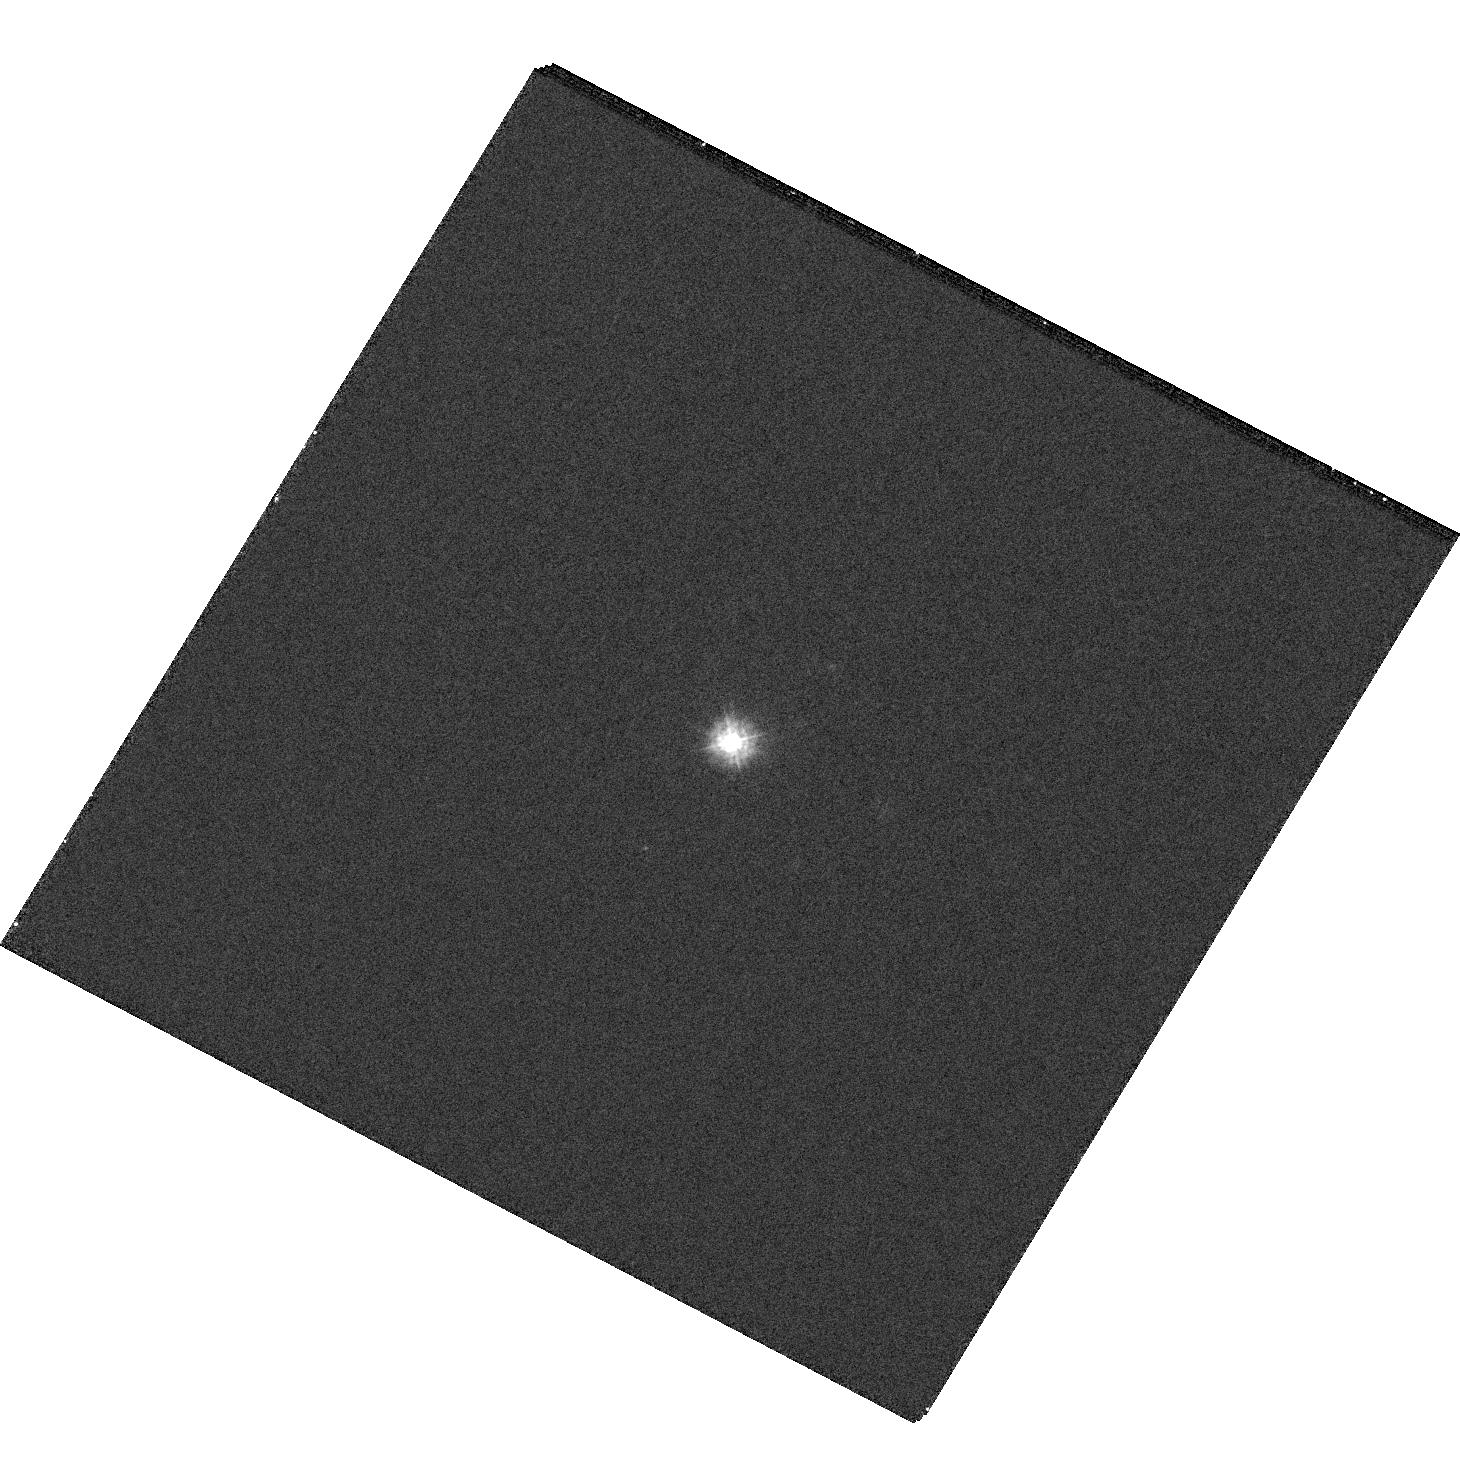
Target: HE1011-0403
Instrument: WFC3/UVIS
Filter: F225W
Exposure: 12 min
Observation ID: hst_16173_31_wfc3_uvis_f225w_iedn31

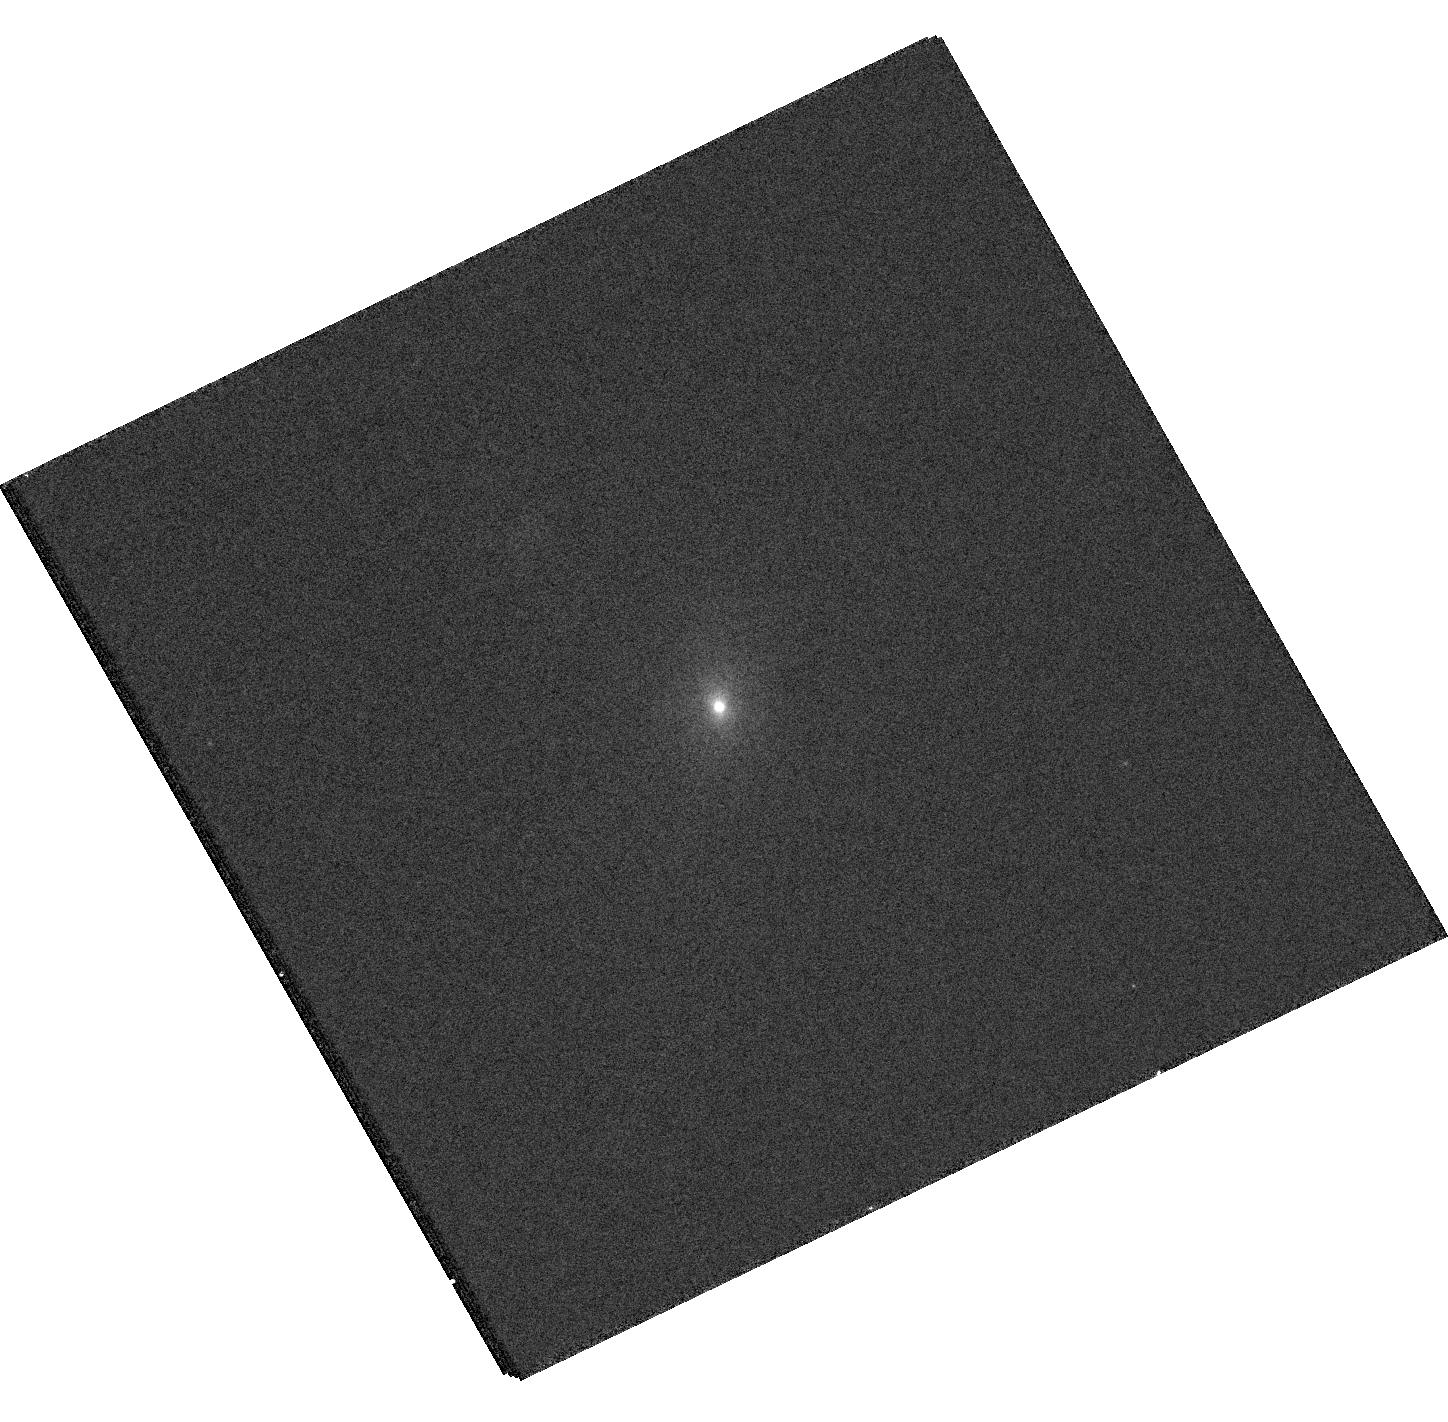
Target: HE0203-0031
Instrument: WFC3/UVIS
Filter: F336W
Exposure: 12 min
Observation ID: hst_16173_06_wfc3_uvis_f336w_iedn06

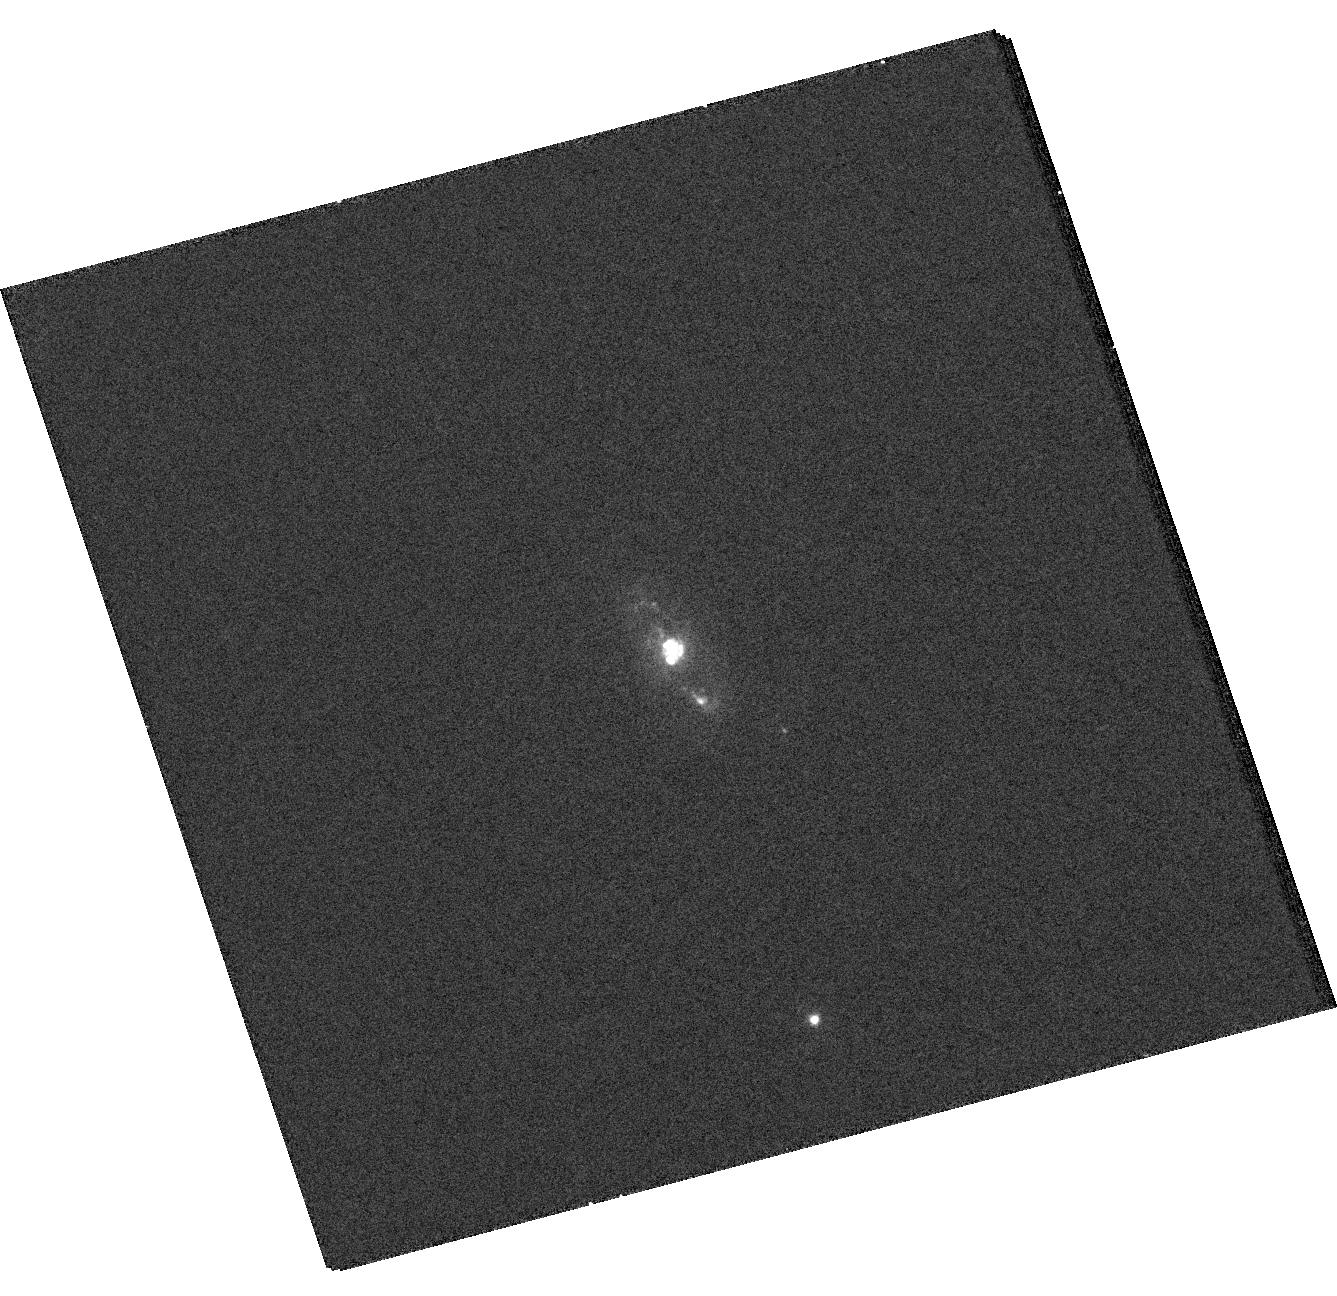
Target: HE0114-0015
Instrument: WFC3/UVIS
Filter: F336W
Exposure: 12 min
Observation ID: hst_16173_04_wfc3_uvis_f336w_iedn04

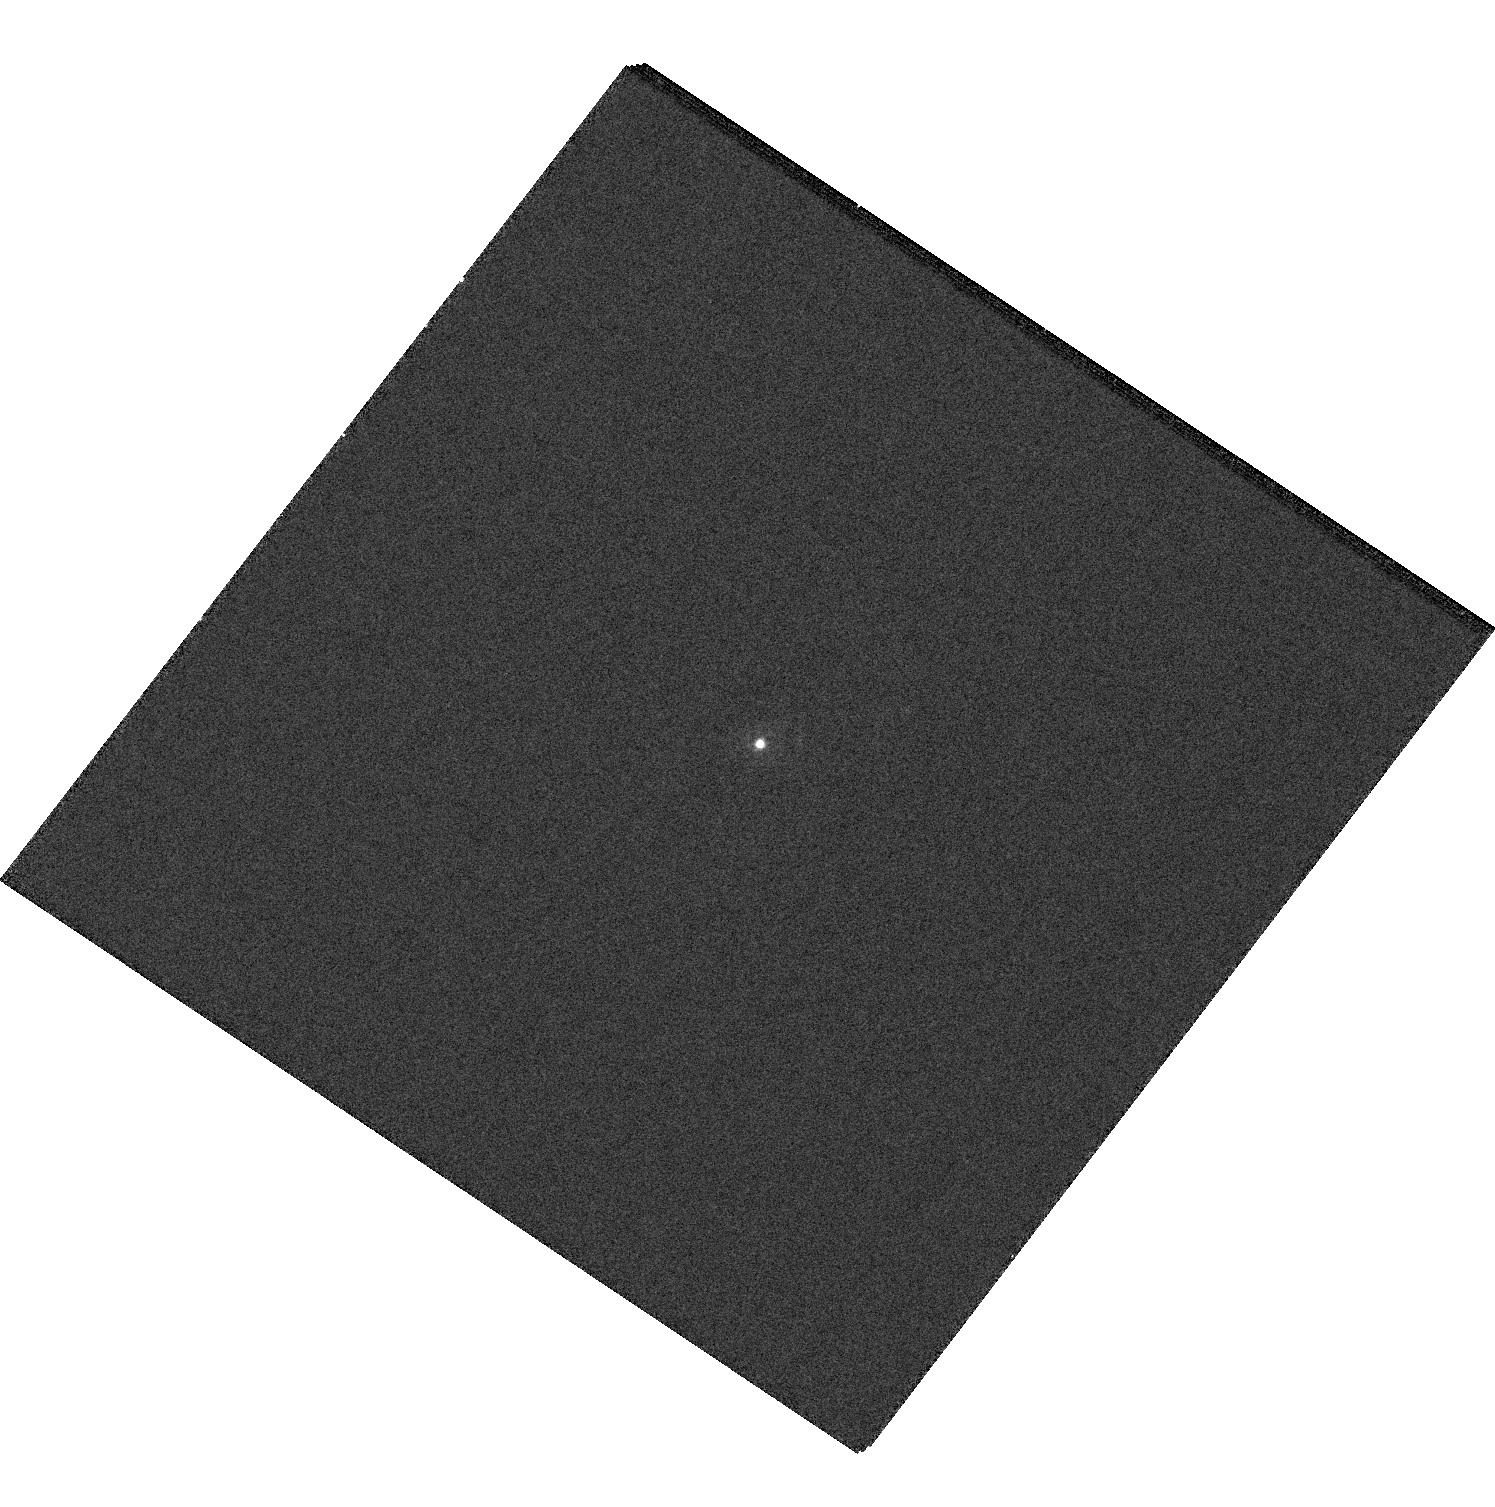
Target: HE0853+0102
Instrument: WFC3/UVIS
Filter: F225W
Exposure: 12 min
Observation ID: hst_16173_17_wfc3_uvis_f225w_iedn17

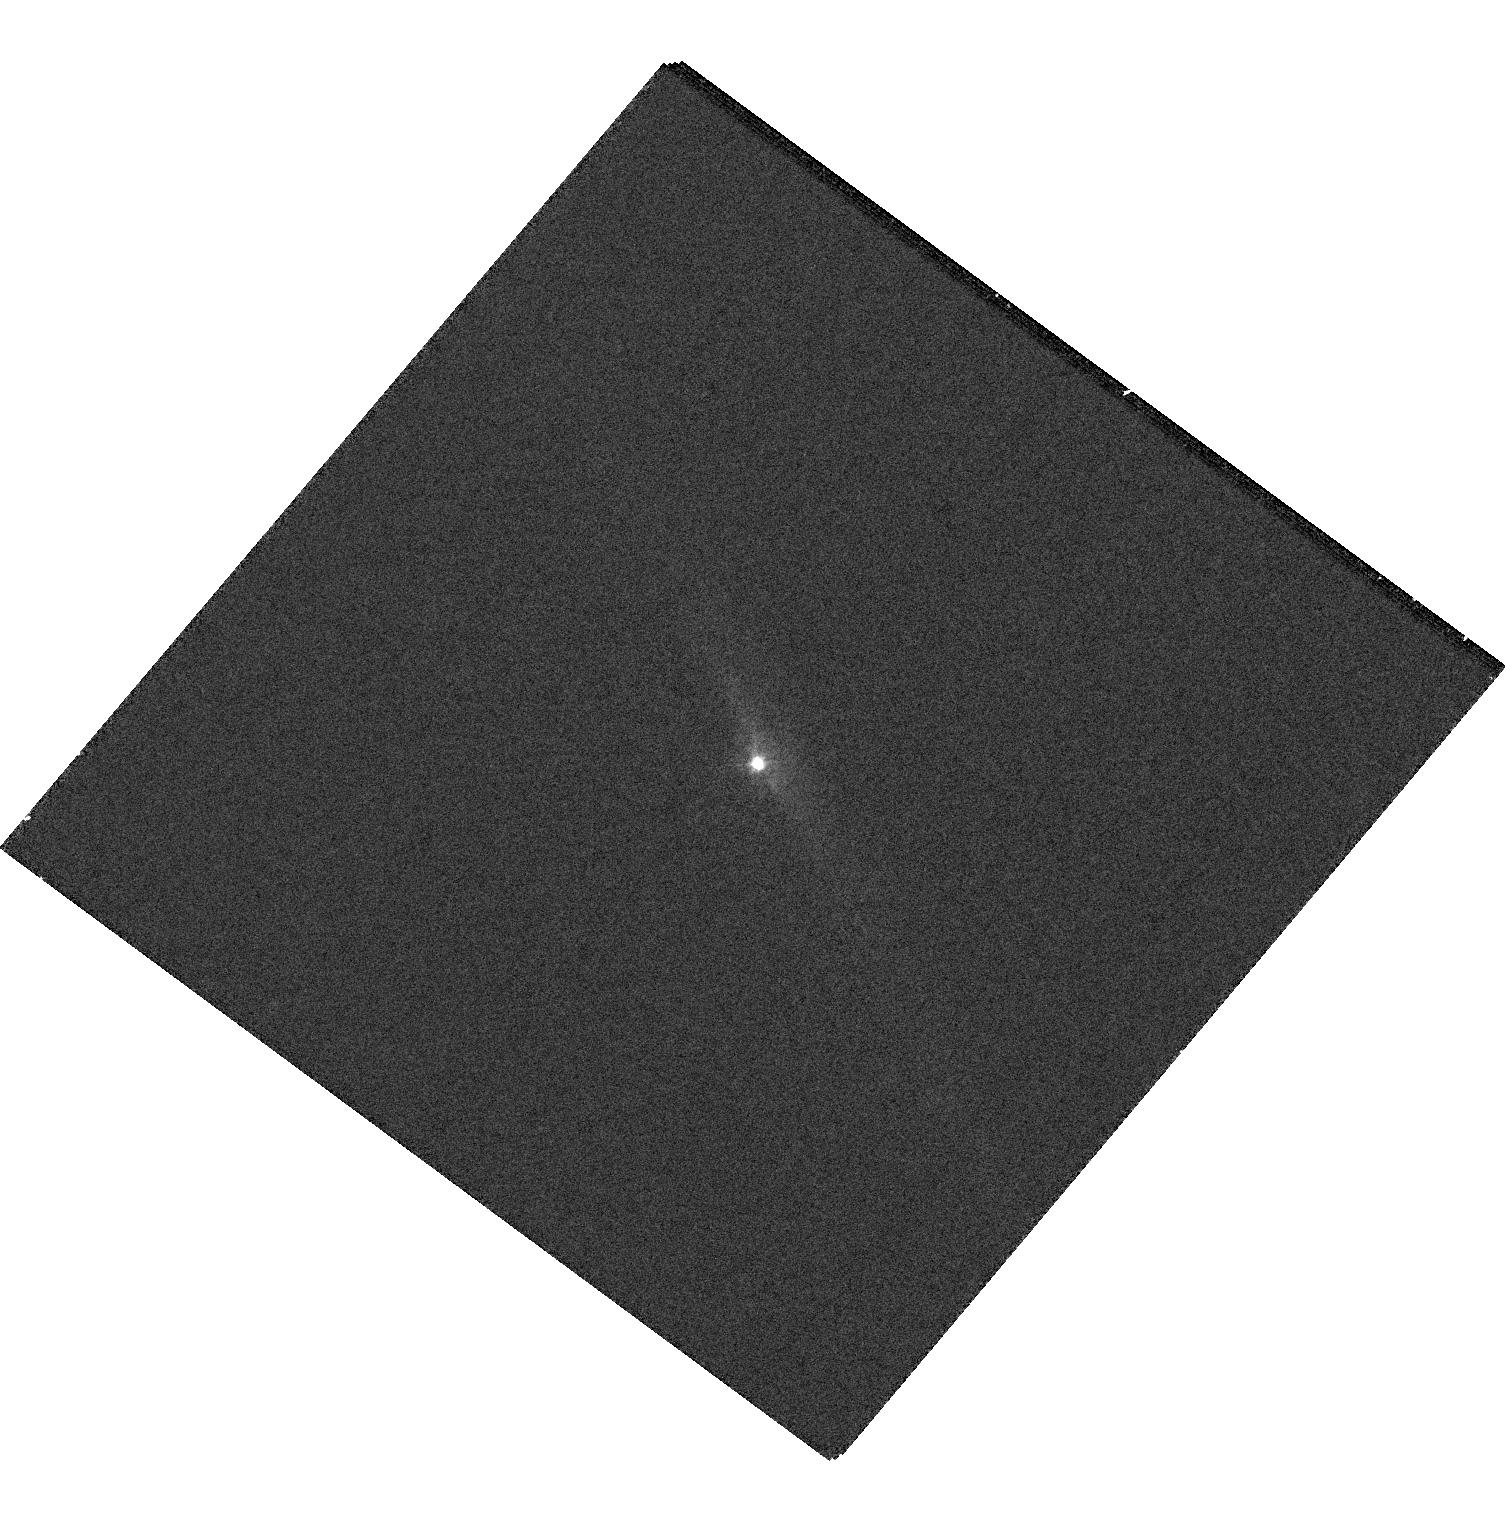
Target: HE1353-1917
Instrument: WFC3/UVIS
Filter: F336W
Exposure: 12 min
Observation ID: hst_16173_24_wfc3_uvis_f336w_iedn24

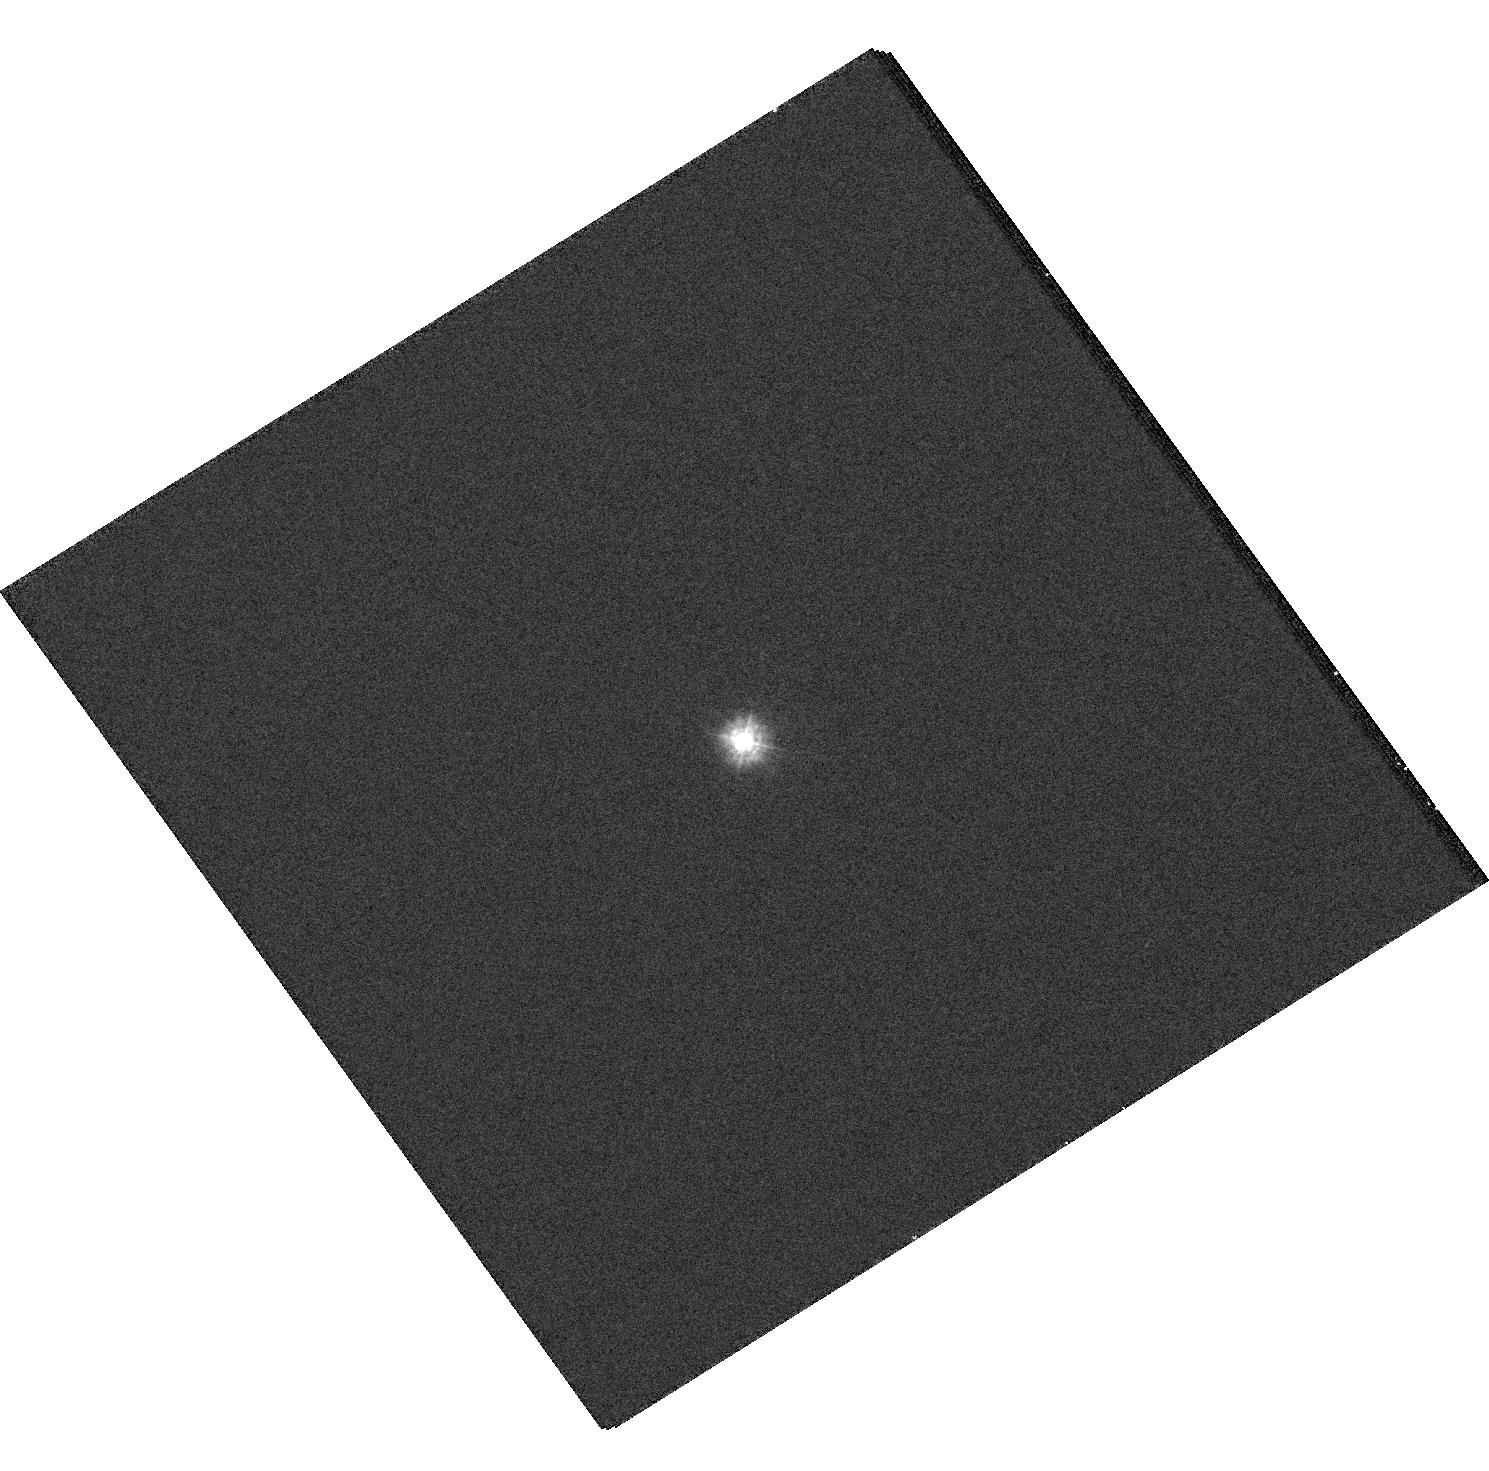
Target: HE1126-0407
Instrument: WFC3/UVIS
Filter: F225W
Exposure: 12 min
Observation ID: hst_16173_22_wfc3_uvis_f225w_iedn22

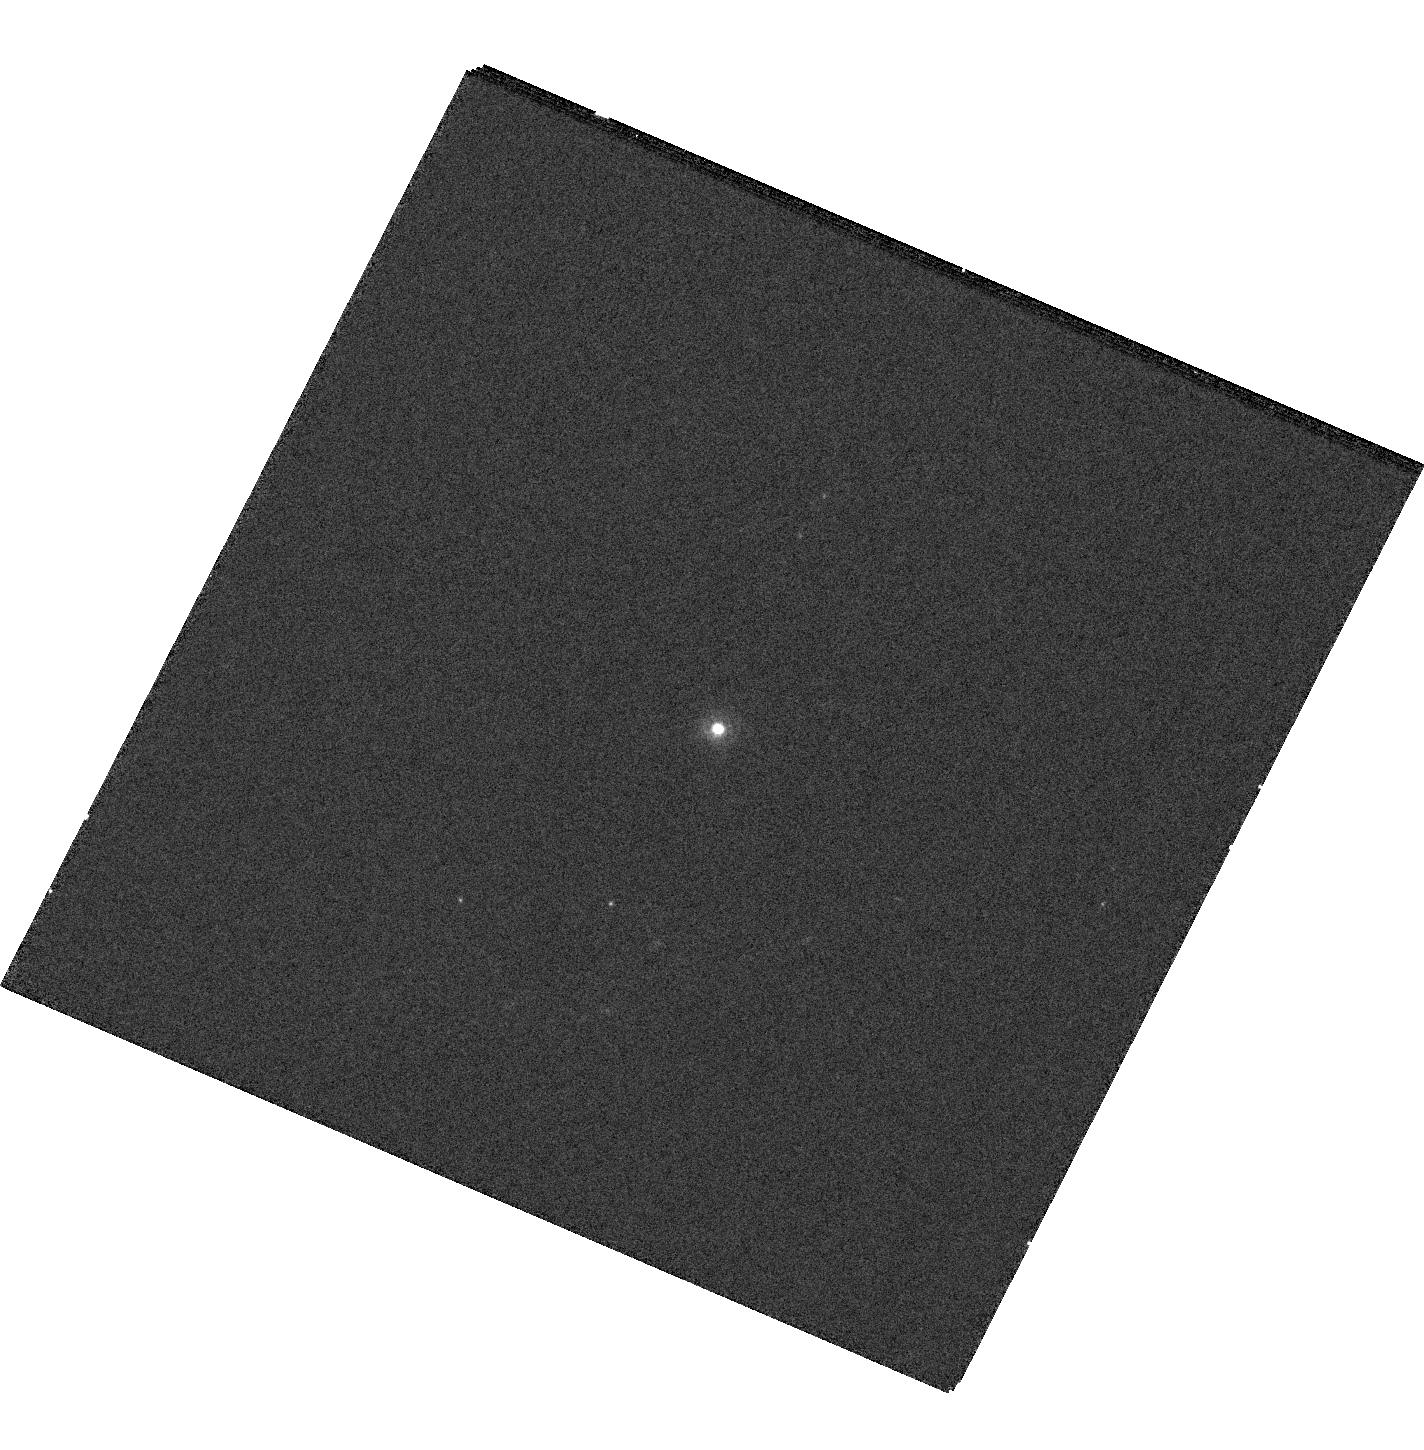
Target: HE1330-1013
Instrument: WFC3/UVIS
Filter: F225W
Exposure: 12 min
Observation ID: hst_16173_33_wfc3_uvis_f225w_iedn33

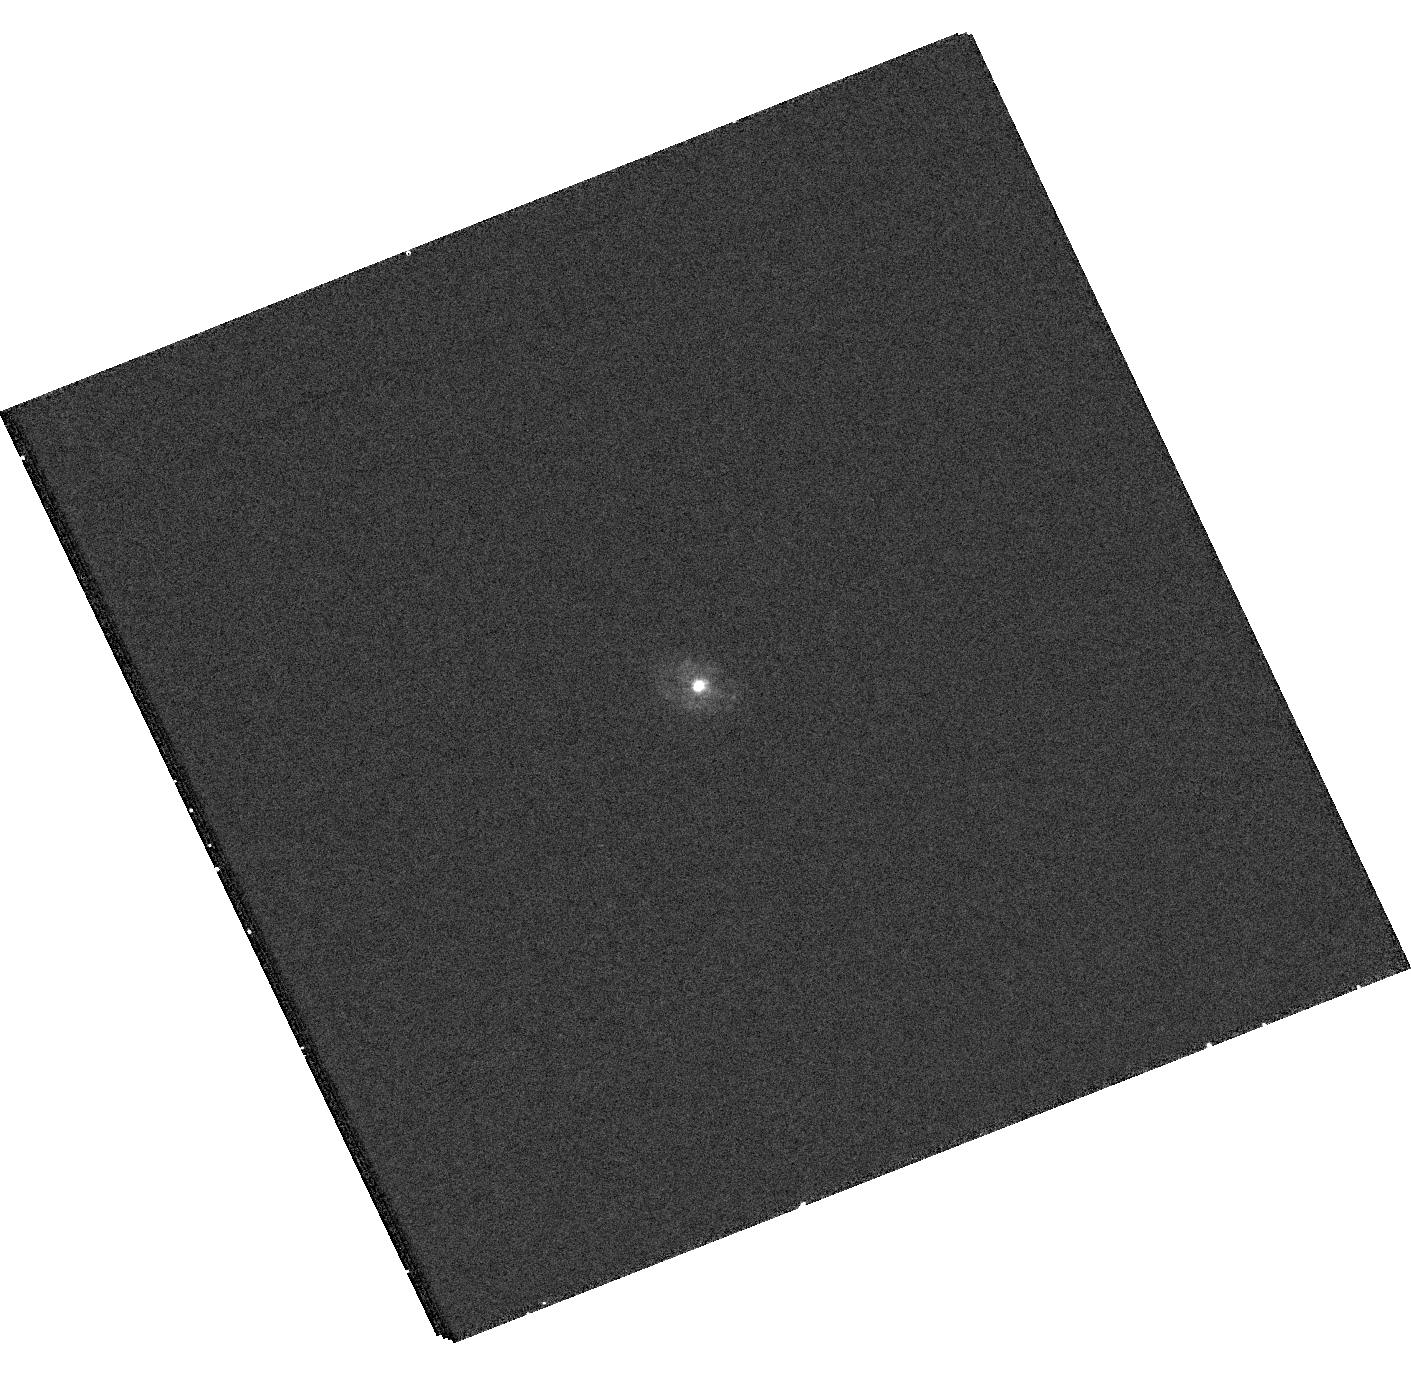
Target: HE0429-0247
Instrument: WFC3/UVIS
Filter: F225W
Exposure: 12 min
Observation ID: hst_16173_15_wfc3_uvis_f225w_iedn15

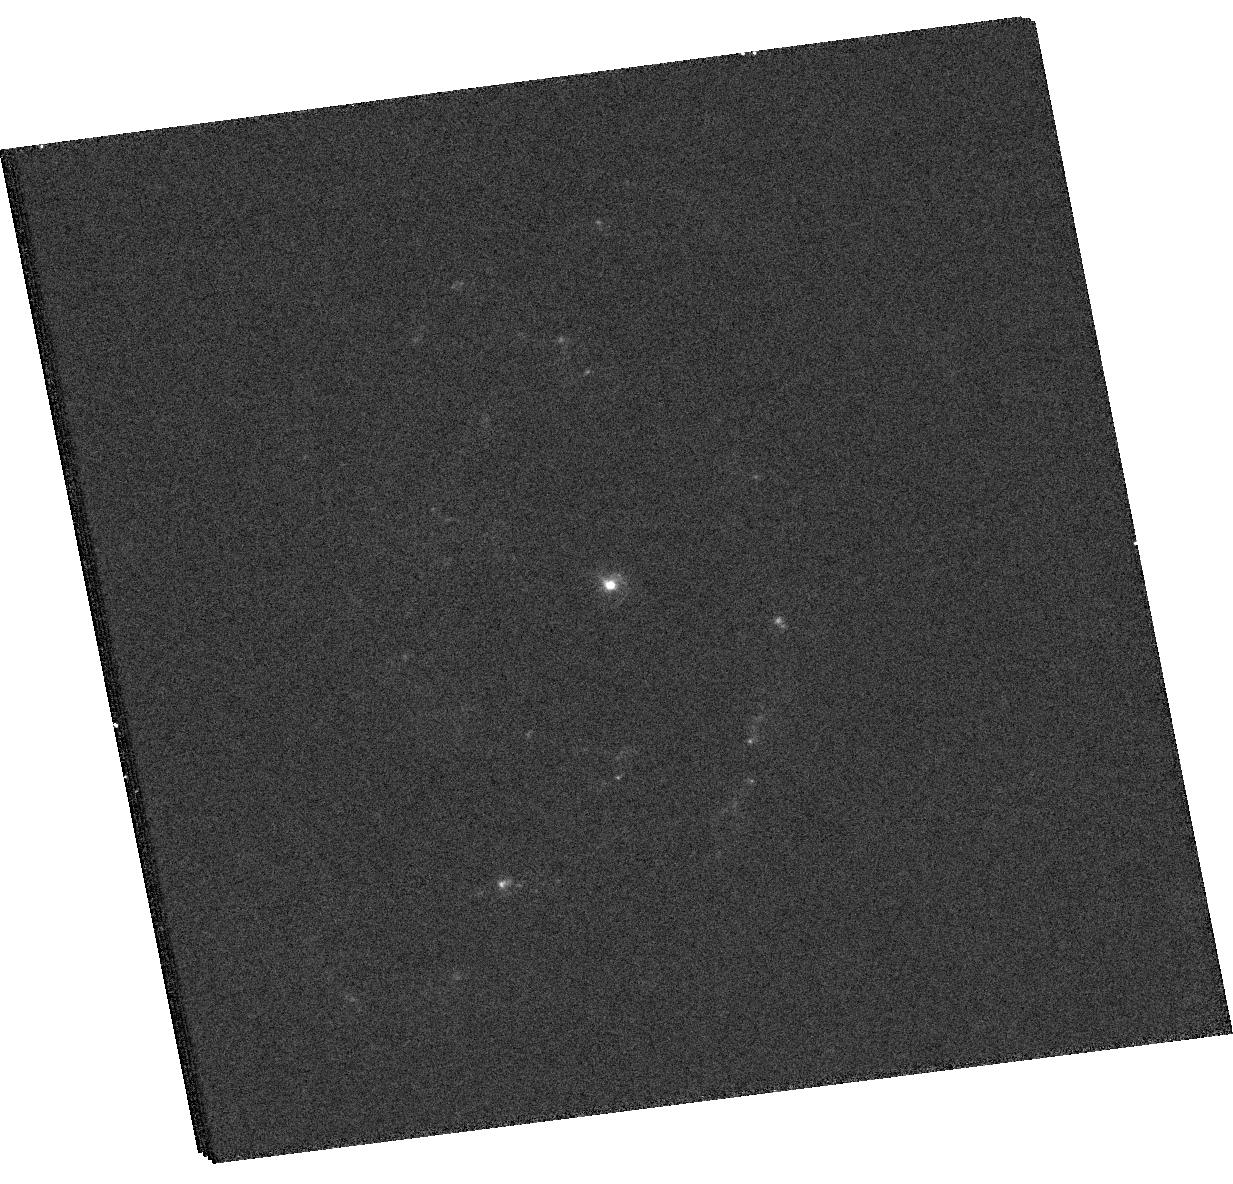
Target: HE2211-3903
Instrument: WFC3/UVIS
Filter: F225W
Exposure: 12 min
Observation ID: hst_16173_27_wfc3_uvis_f225w_iedn27

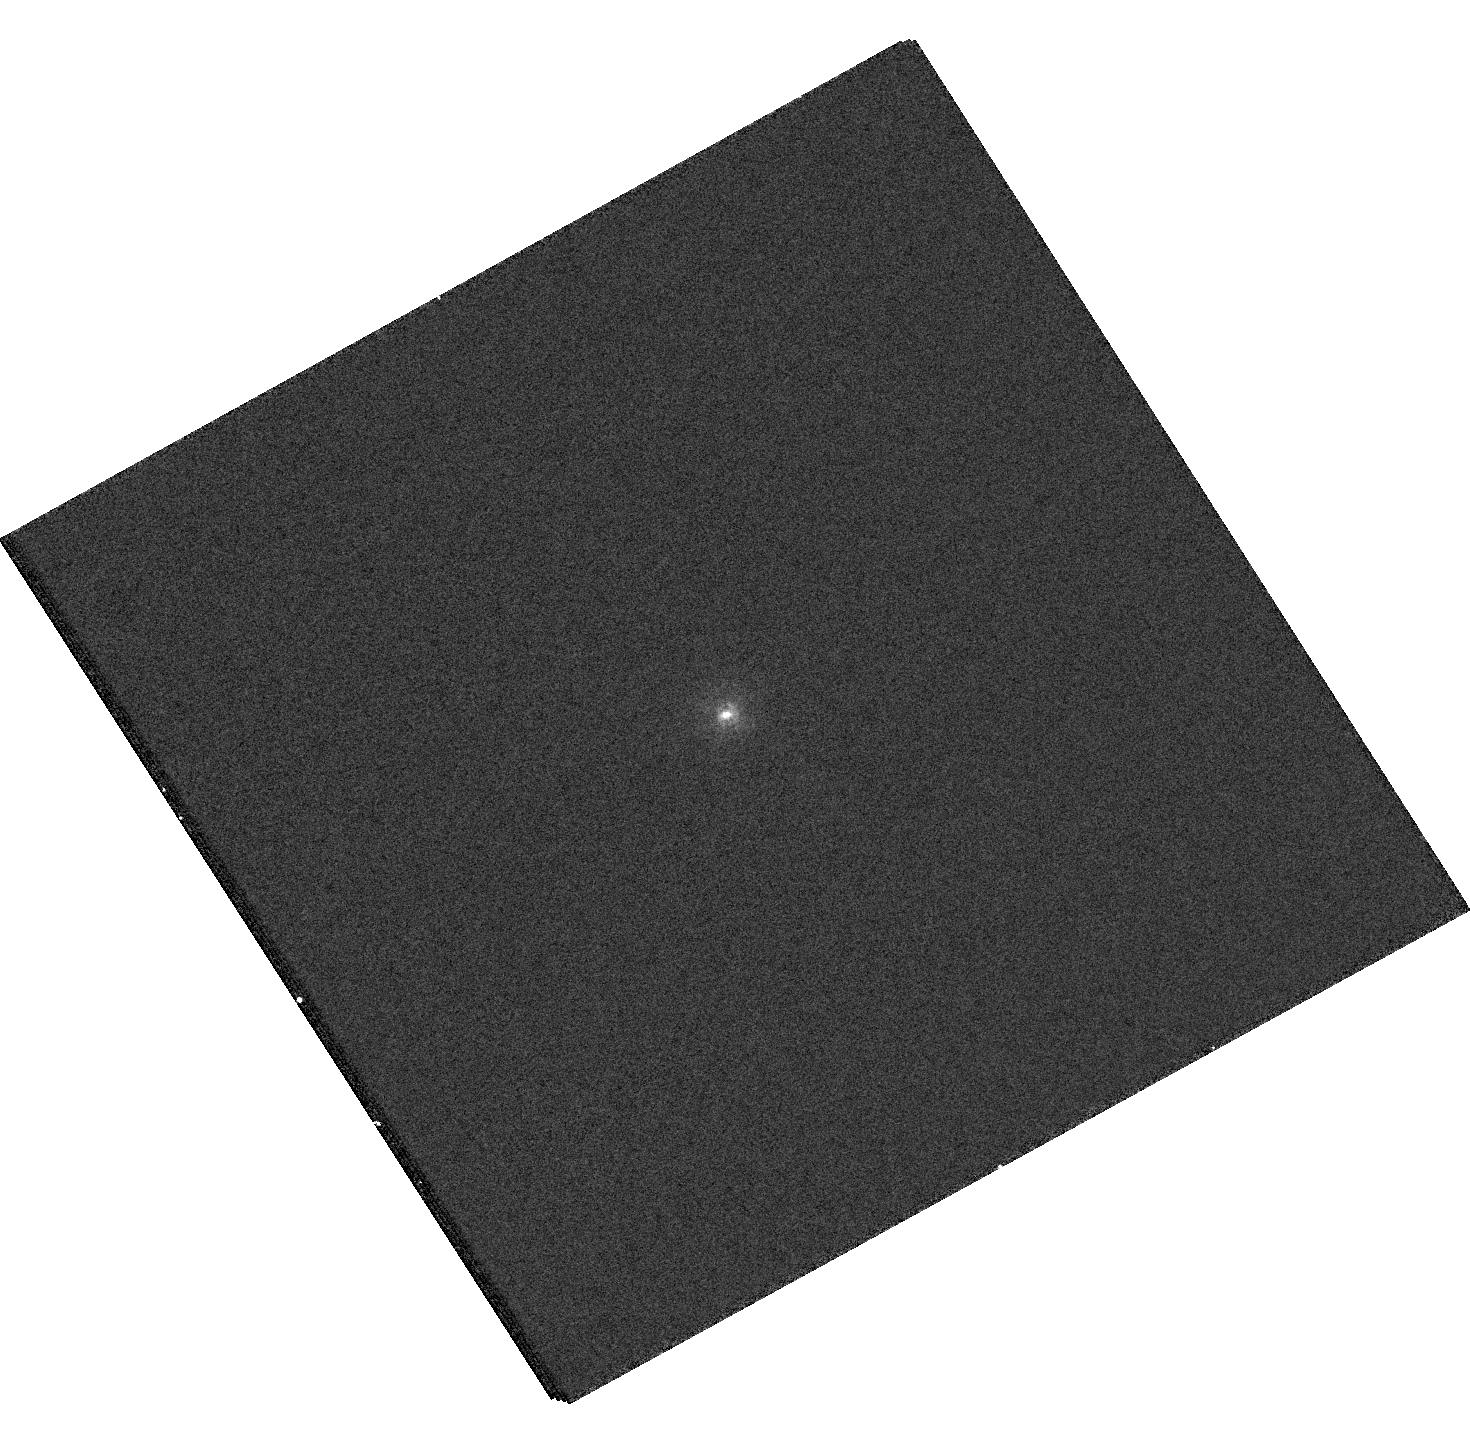
Target: HE2222-0026
Instrument: WFC3/UVIS
Filter: F336W
Exposure: 12 min
Observation ID: hst_16173_28_wfc3_uvis_f336w_iedn28

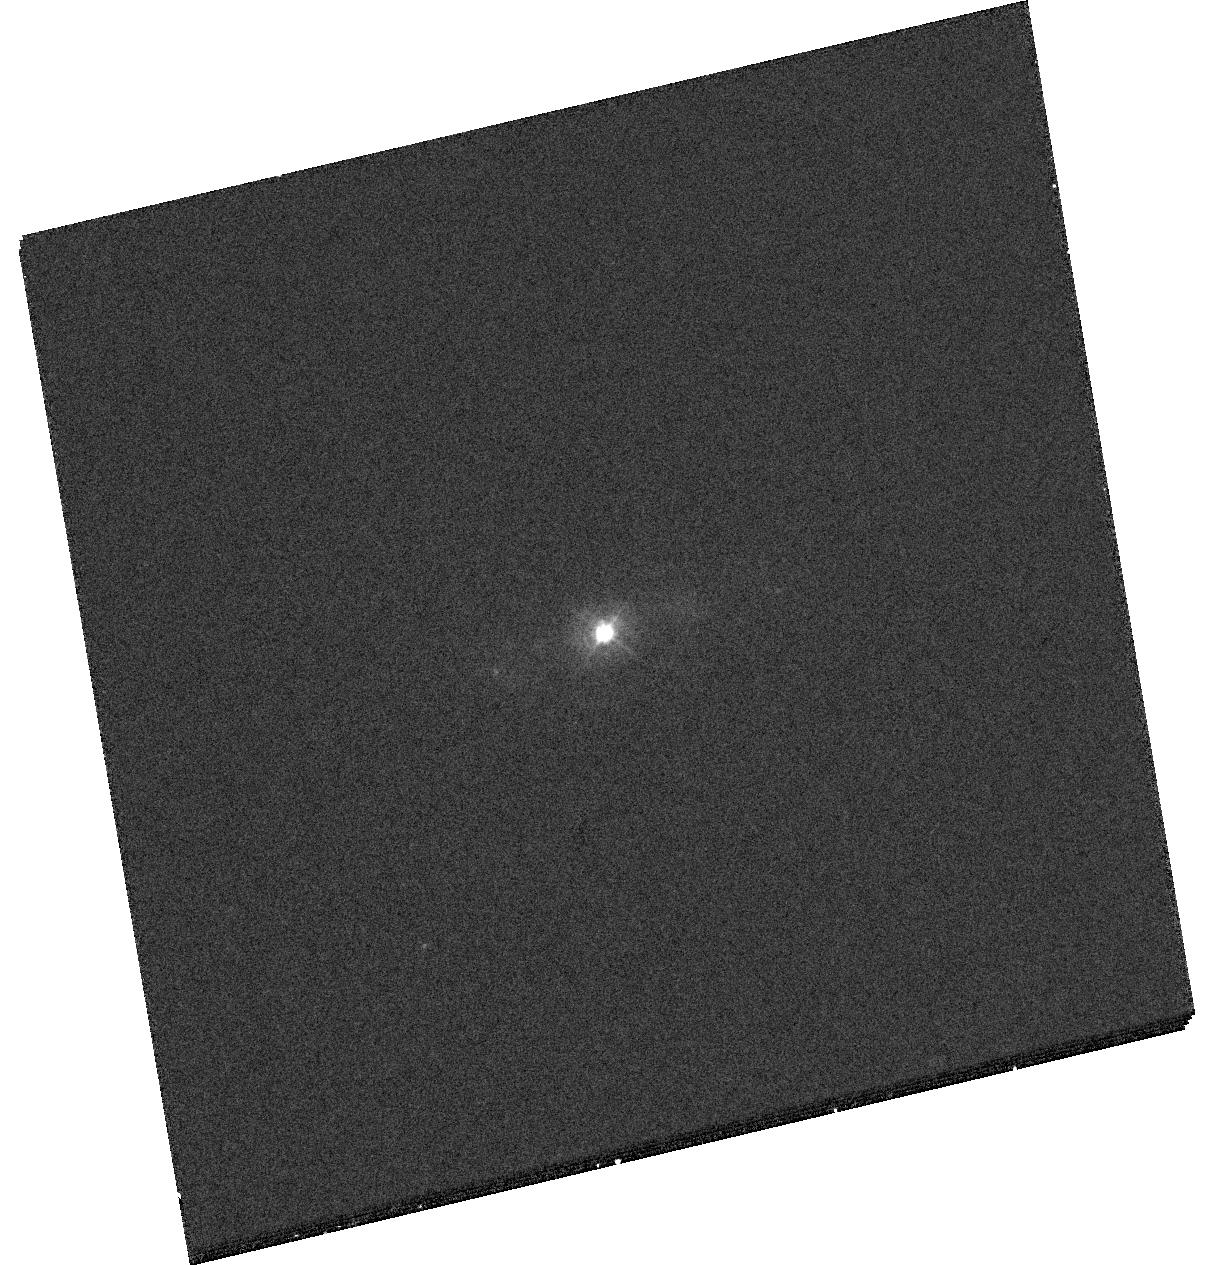
Target: HE0253-1641
Instrument: WFC3/UVIS
Filter: F336W
Exposure: 12 min
Observation ID: hst_16173_11_wfc3_uvis_f336w_iedn11

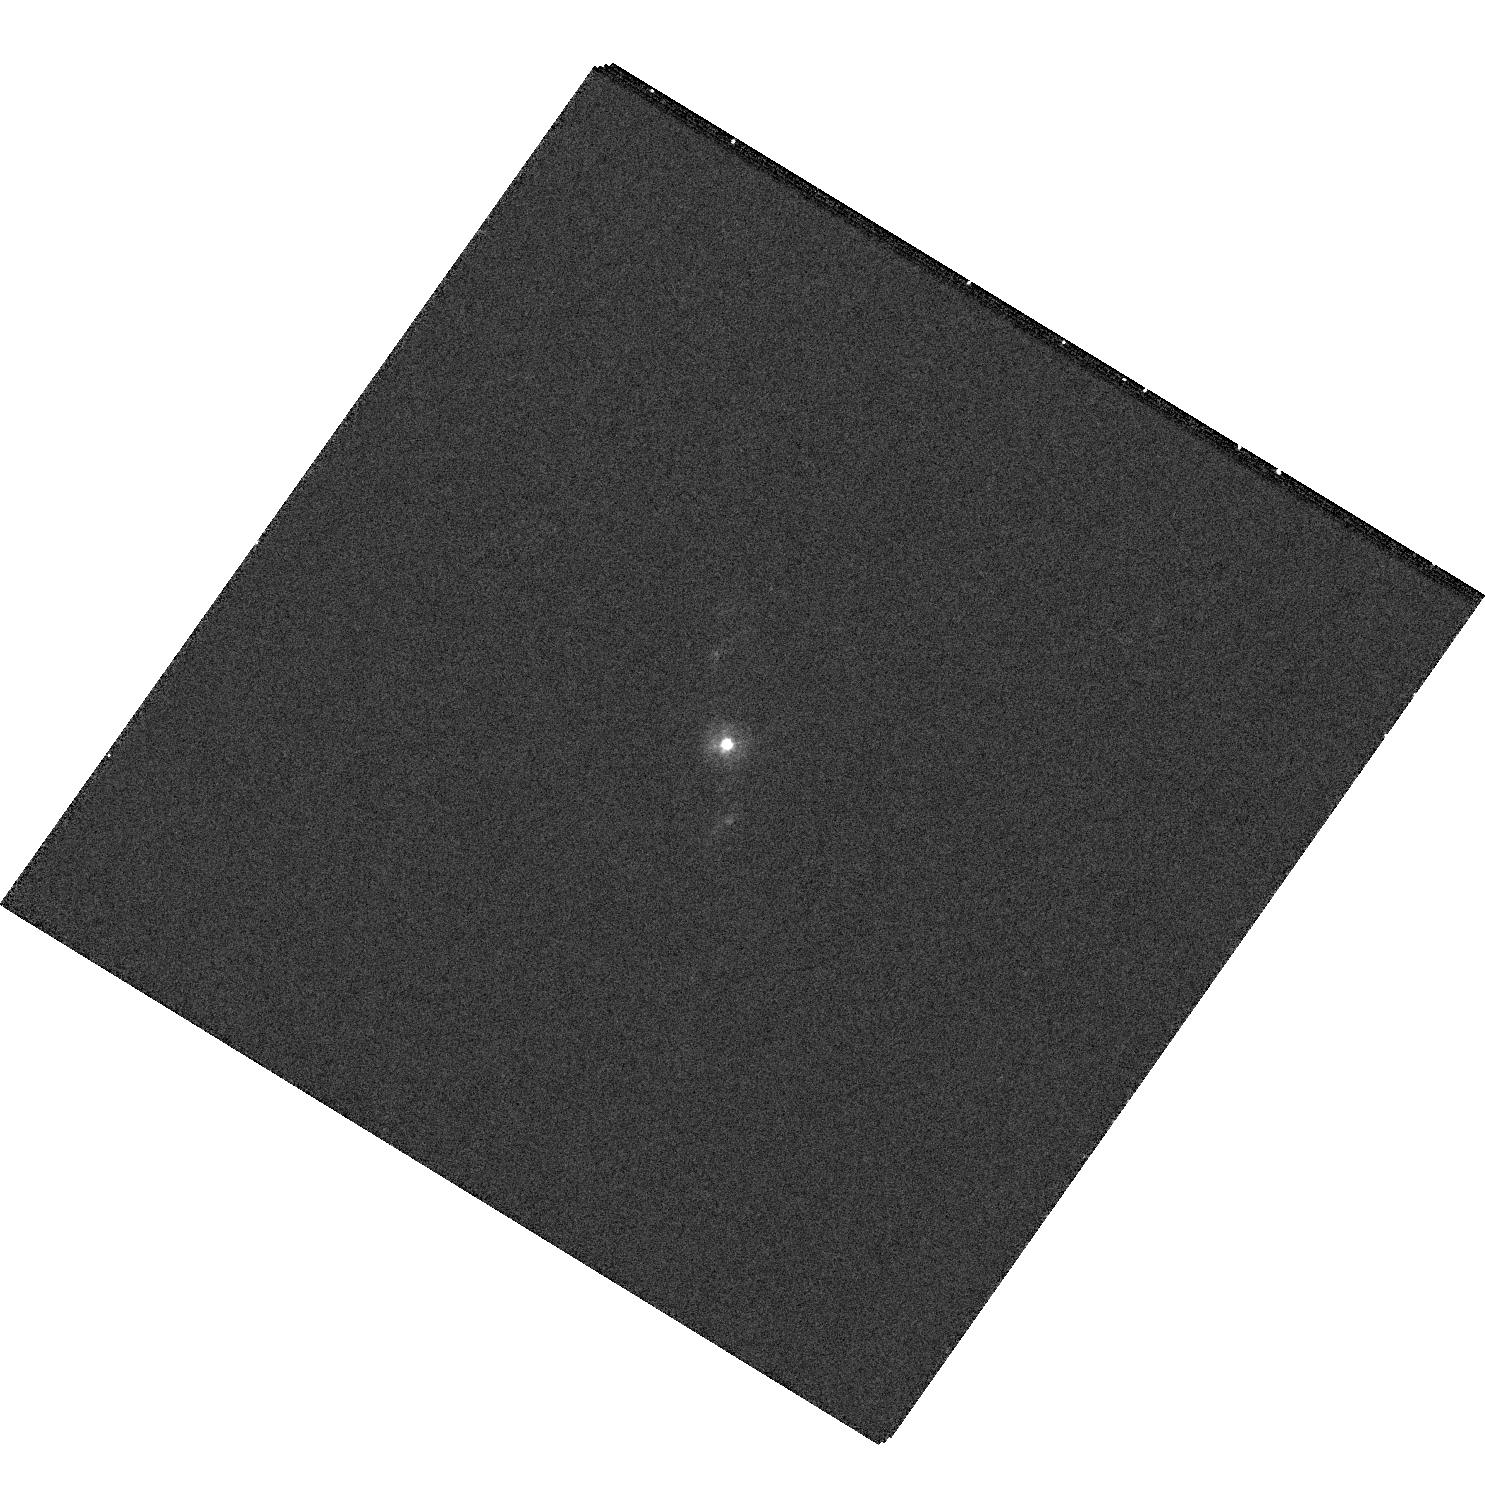
Target: HE0934+0119
Instrument: WFC3/UVIS
Filter: F225W
Exposure: 12 min
Observation ID: hst_16173_18_wfc3_uvis_f225w_iedn18

Hyperfine Temporal & Spatial Resolution of Stellar Ages amid Quasar-Driven gas flows: Unifying HST with MUSE and ALMA (PI: Tremblay, Grant R.)

The Close AGN Reference Survey (CARS; www.cars-survey.org) has assembled a rich, hyperdimensional dataset for 33 nearby Type 1 AGN, anchored by VLT/MUSE IFU datacubes for every target, along with pan-chromatic complementary datasets including ALMA for a large subset of the sample. We now propose an orders-of-magnitude increase in the spatial and temporal resolution of young stars and their ages (respectively) for the entire sample. The proposed WFC3/UVIS UV imaging will map sites of very recent star formation along multiphase quasar-driven outflows, instability-driven gas inflows, and merger-driven tidal interactions, testing whether each might lead to the suppression or even triggering of star formation. It is, therefore, a direct test of both negative and positive black hole feedback models.